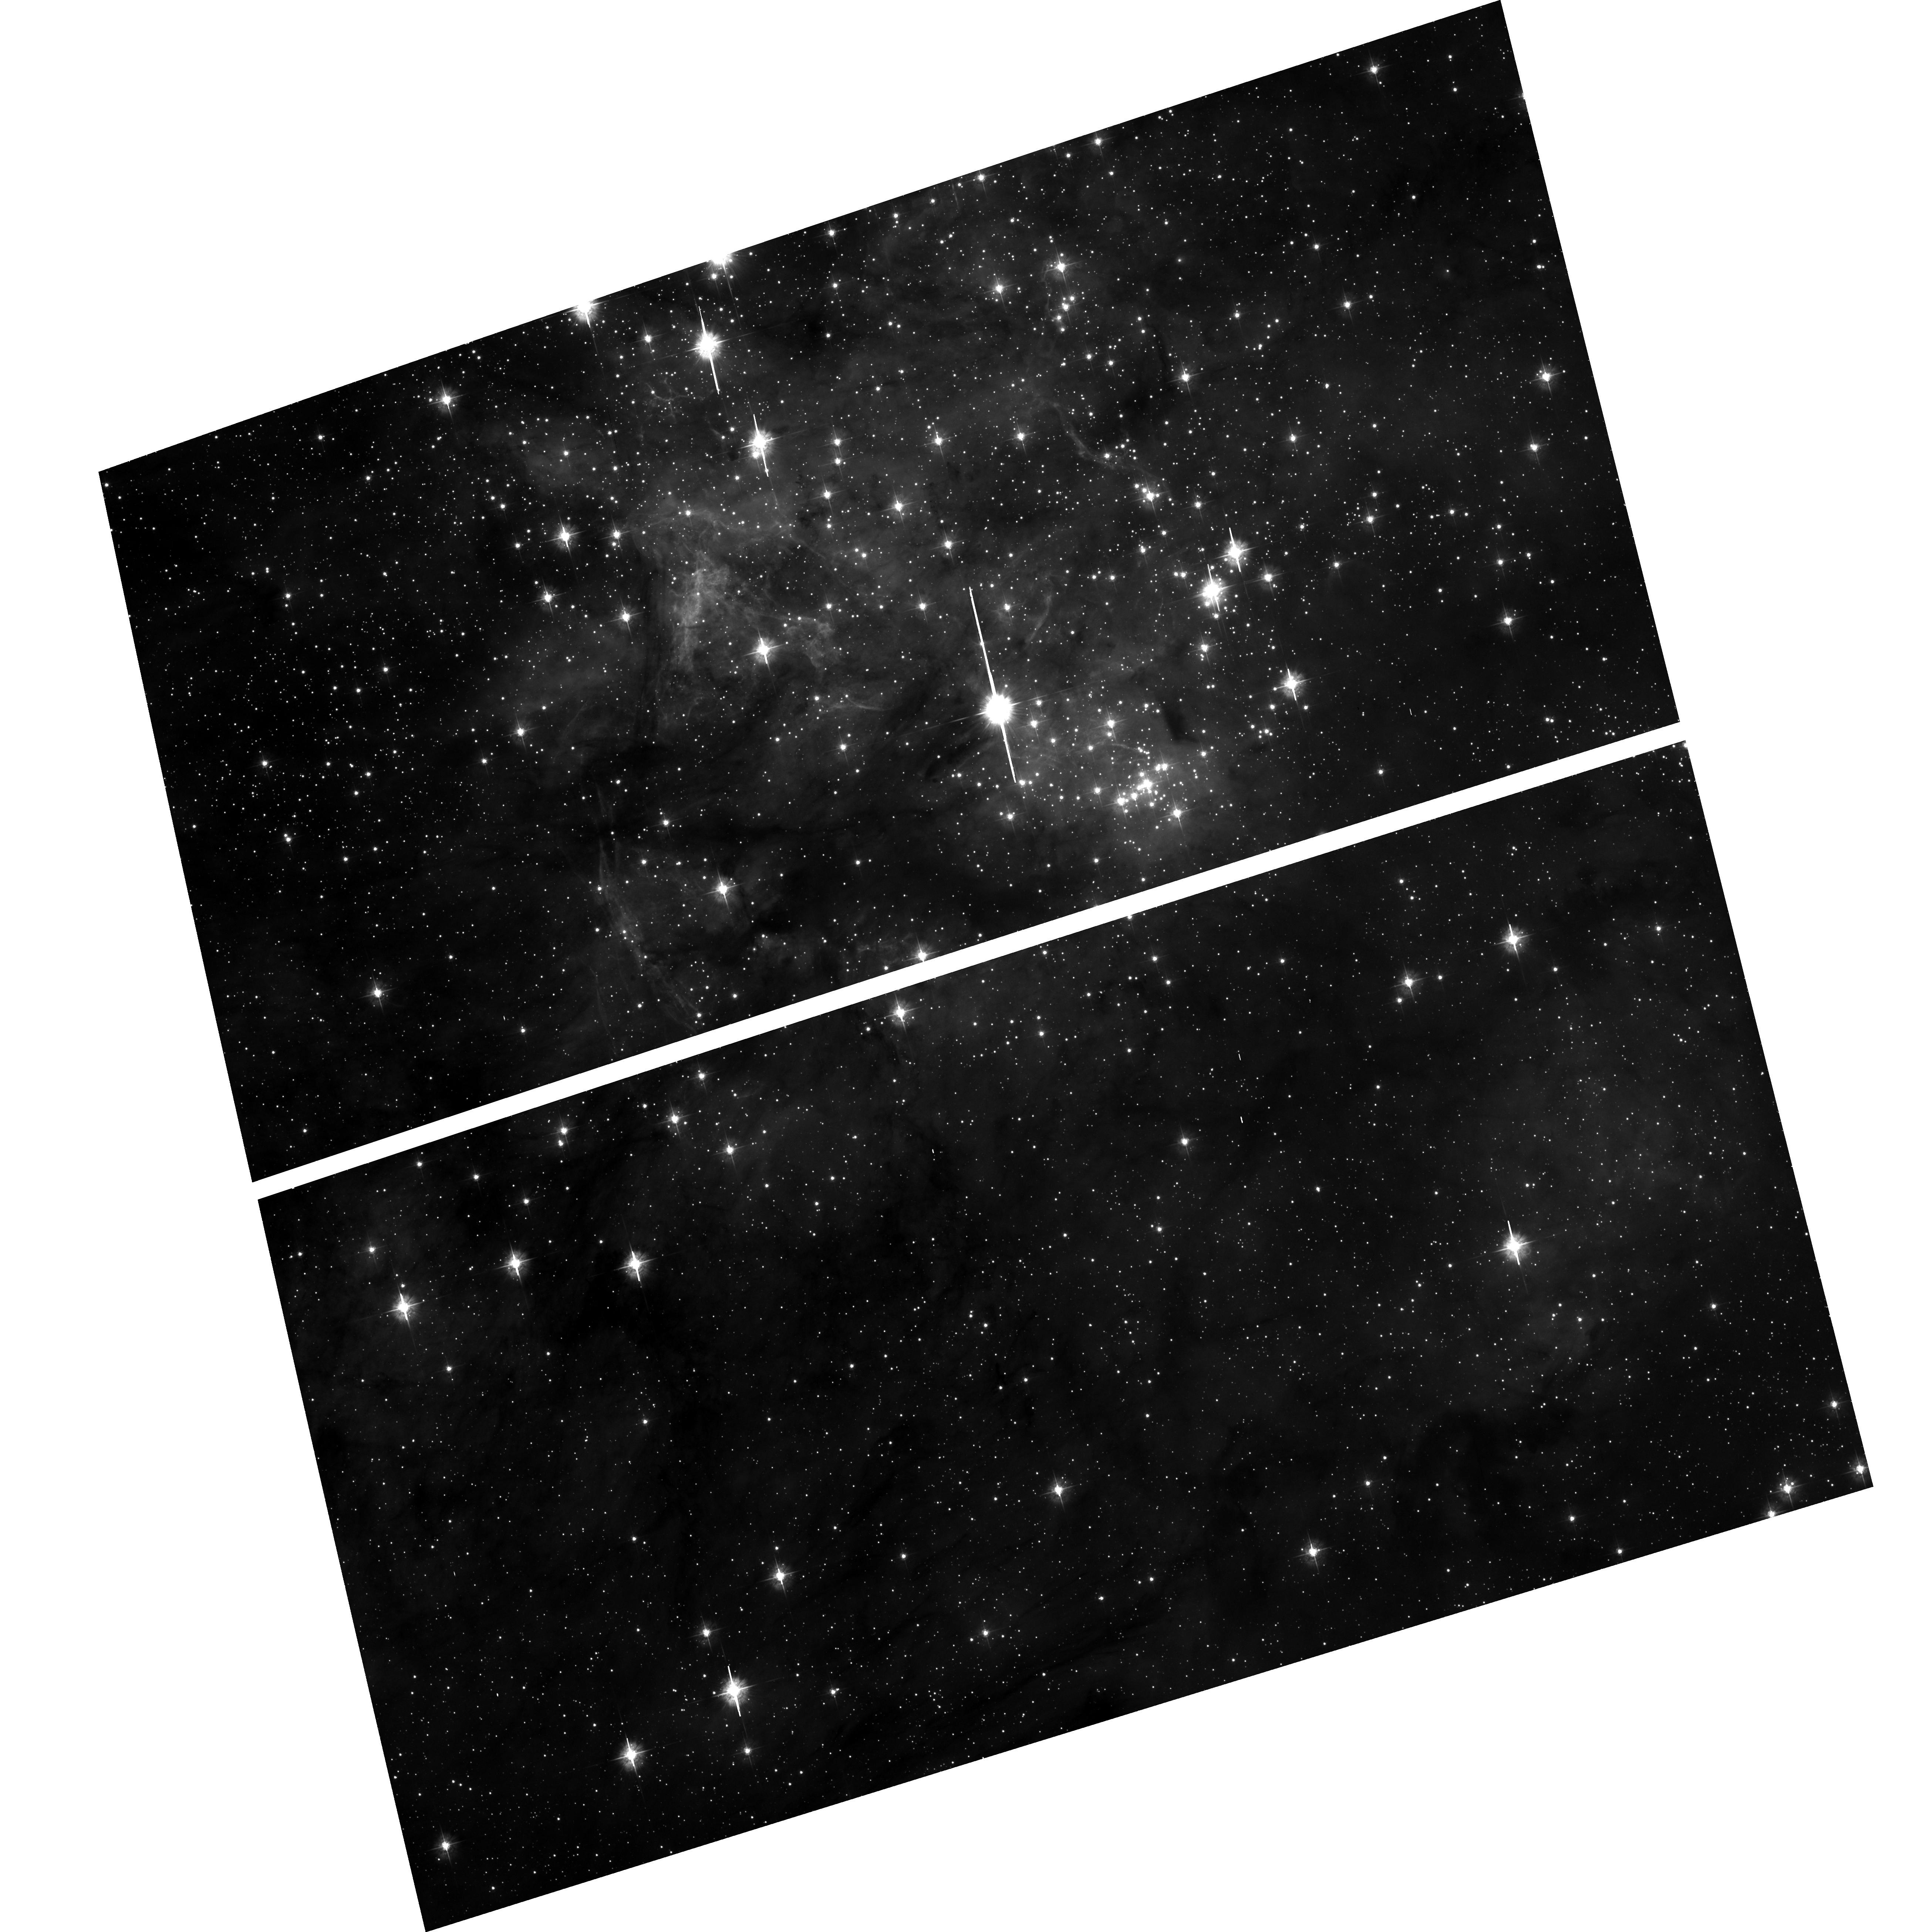
Target: STAR-0537-6910
Instrument: ACS/WFC
Filter: F435W
Exposure: 53 min
Observation ID: hst_9471_01_acs_wfc_f435w_j8fg01

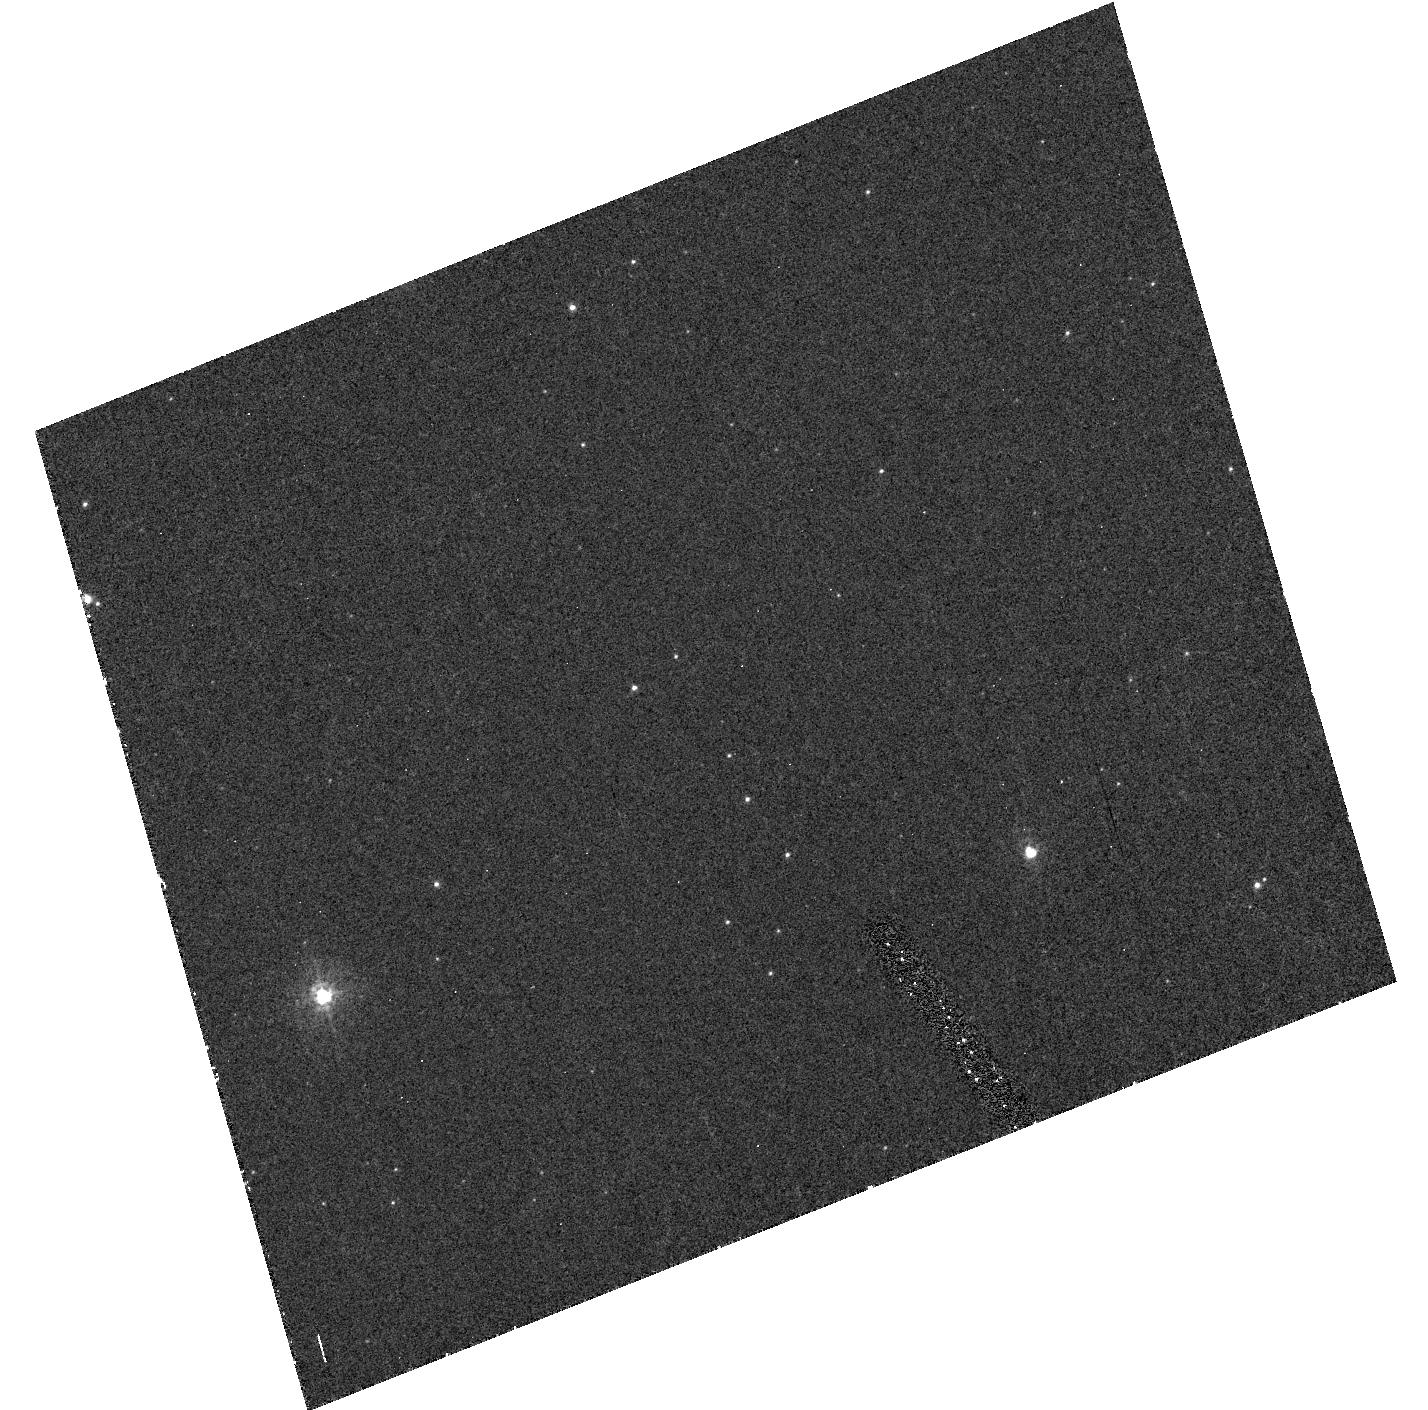
Target: field at RA 84.447°, Dec -69.172°
Instrument: ACS/HRC
Filter: F250W
Exposure: 40 min
Observation ID: hst_9471_01_acs_hrc_f250w_j8fg01

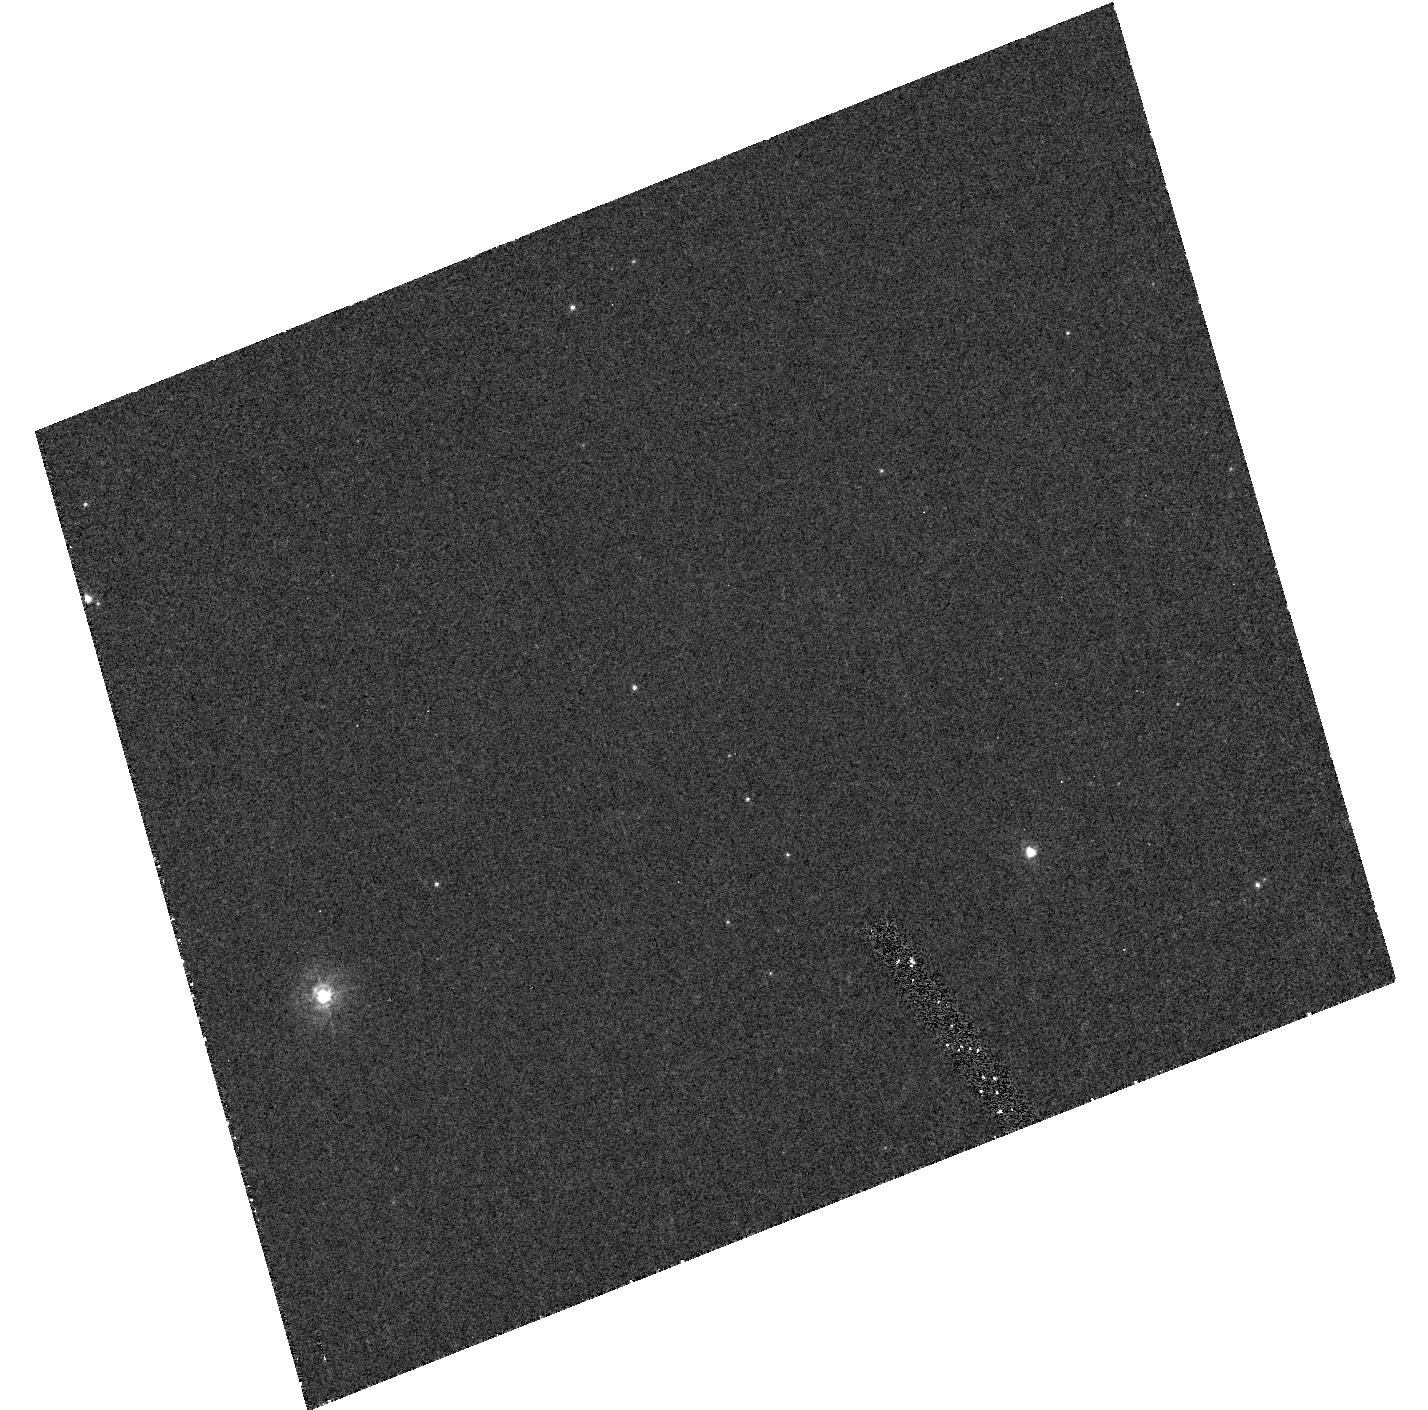
Target: field at RA 84.447°, Dec -69.172°
Instrument: ACS/HRC
Filter: F220W
Exposure: 46 min
Observation ID: hst_9471_01_acs_hrc_f220w_j8fg01

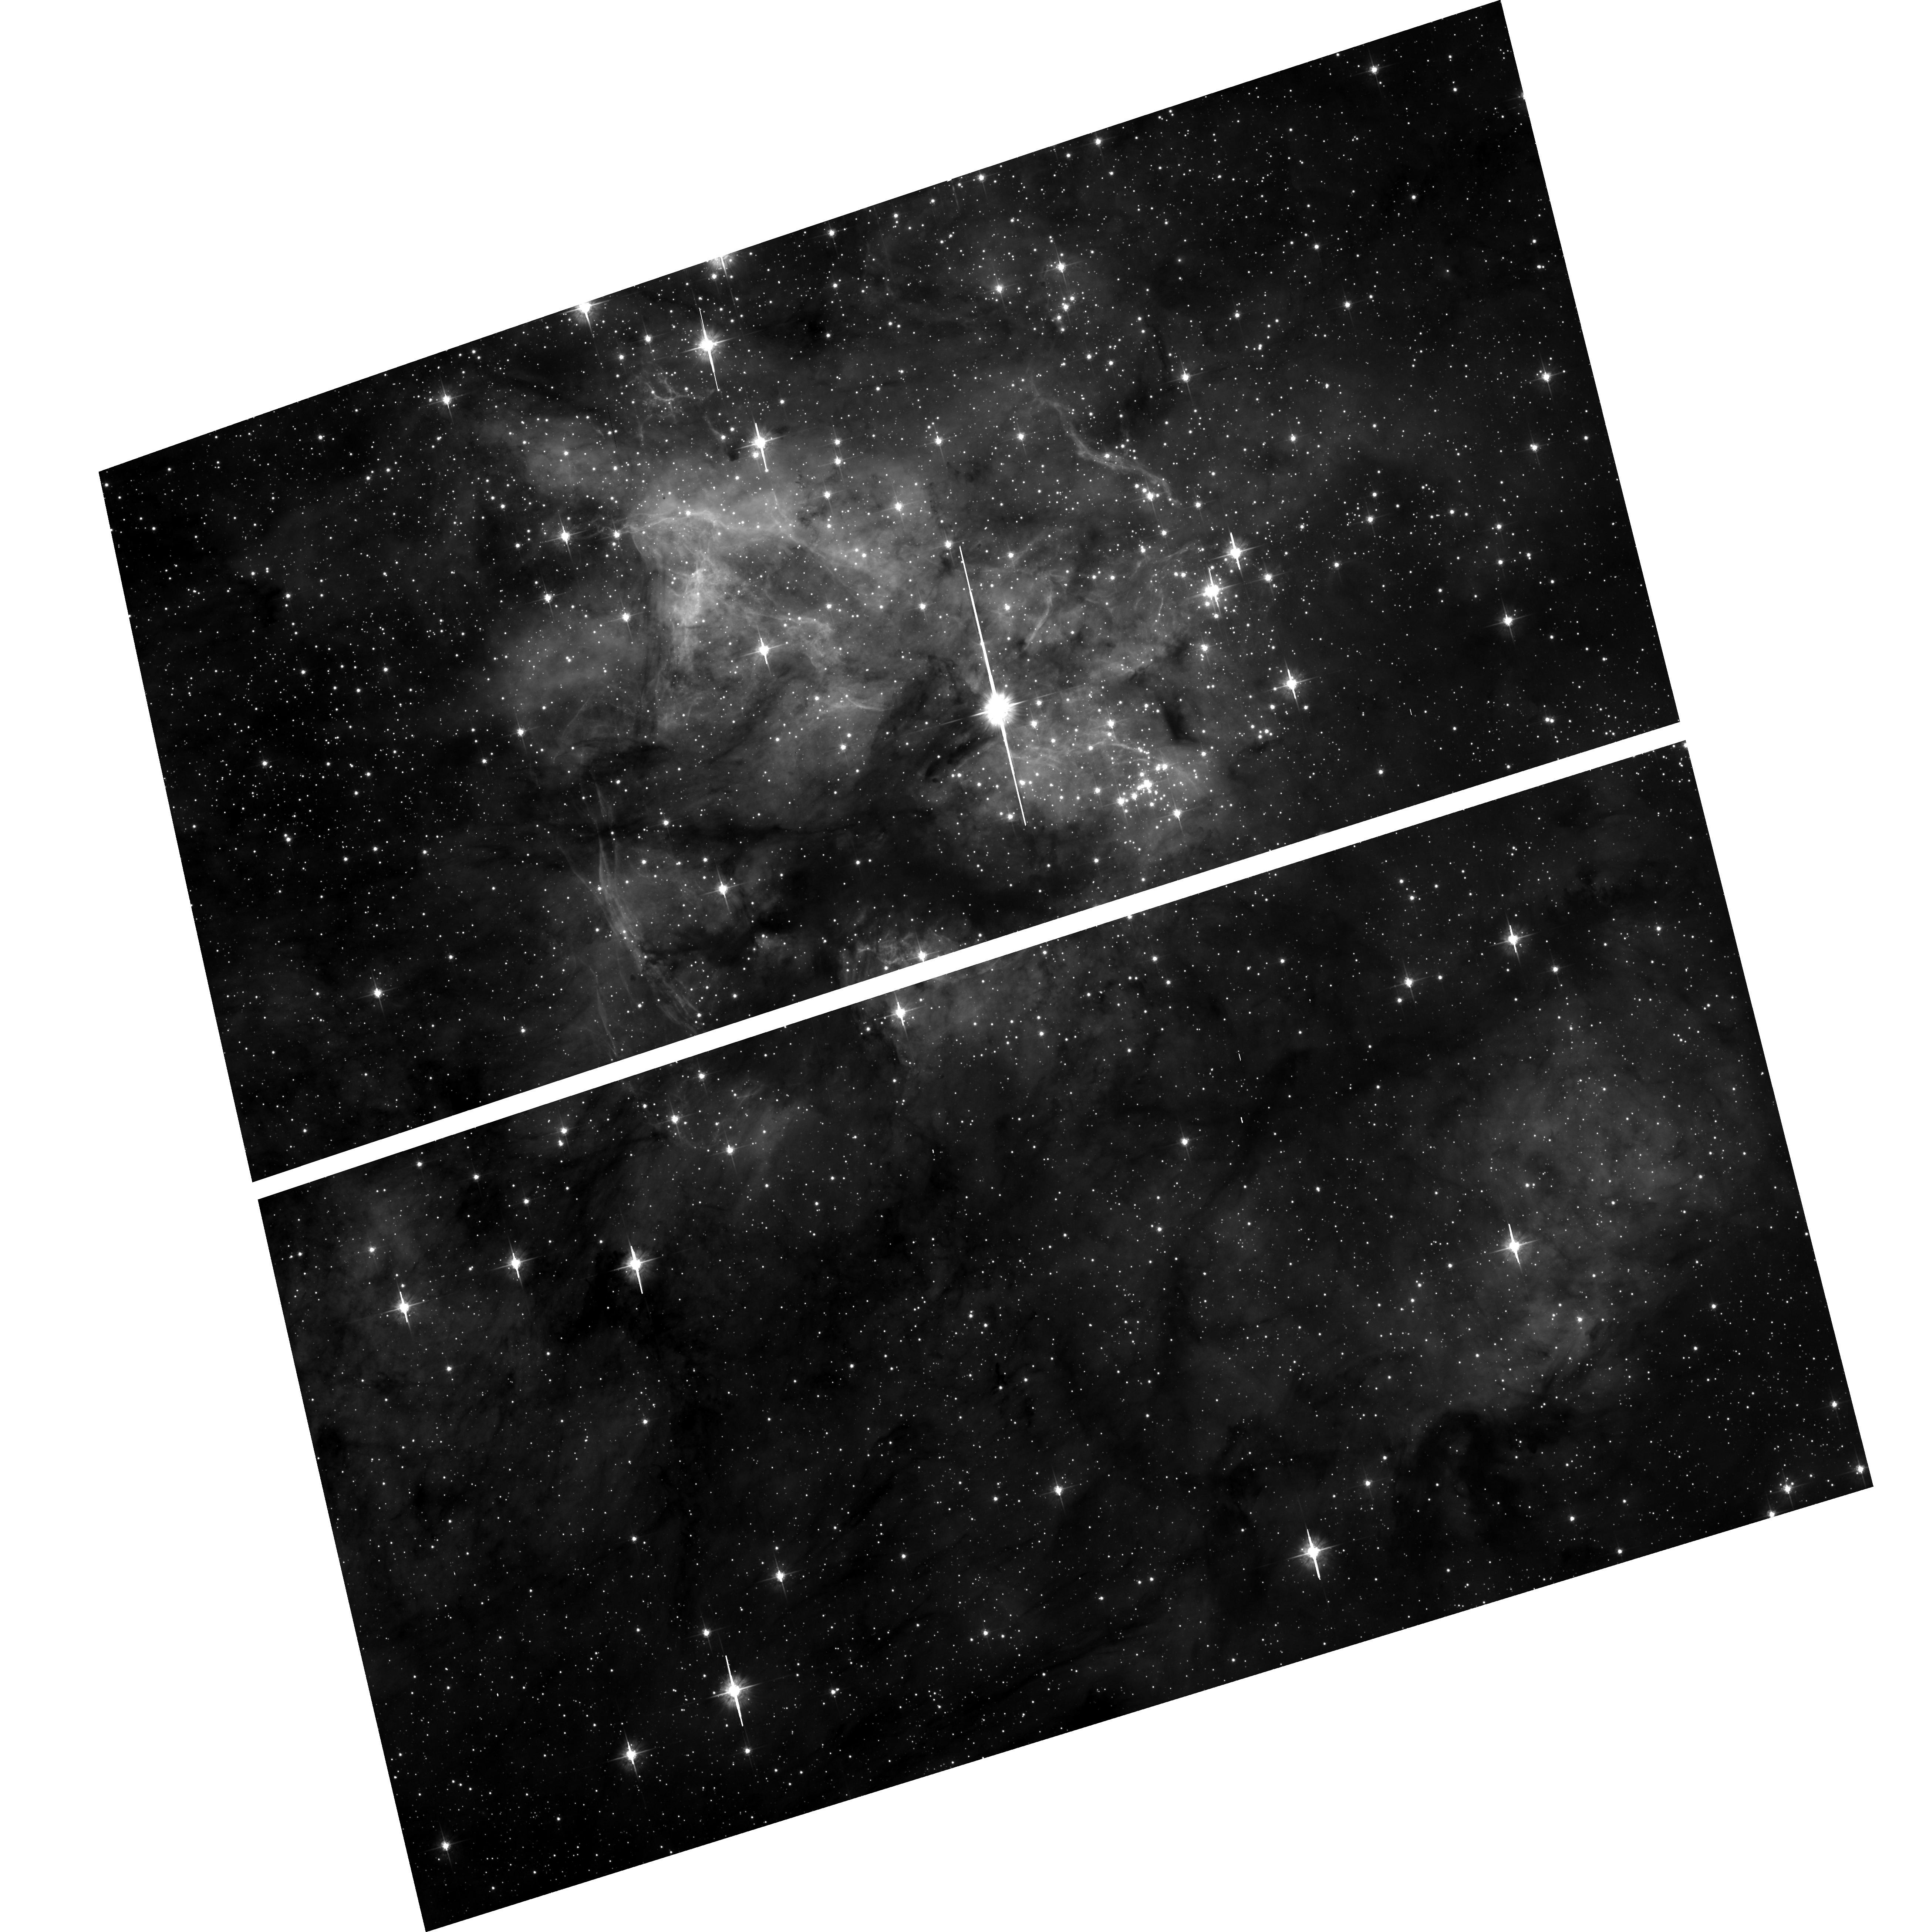
Target: STAR-0537-6910
Instrument: ACS/WFC
Filter: F555W
Exposure: 47 min
Observation ID: hst_9471_01_acs_wfc_f555w_j8fg01

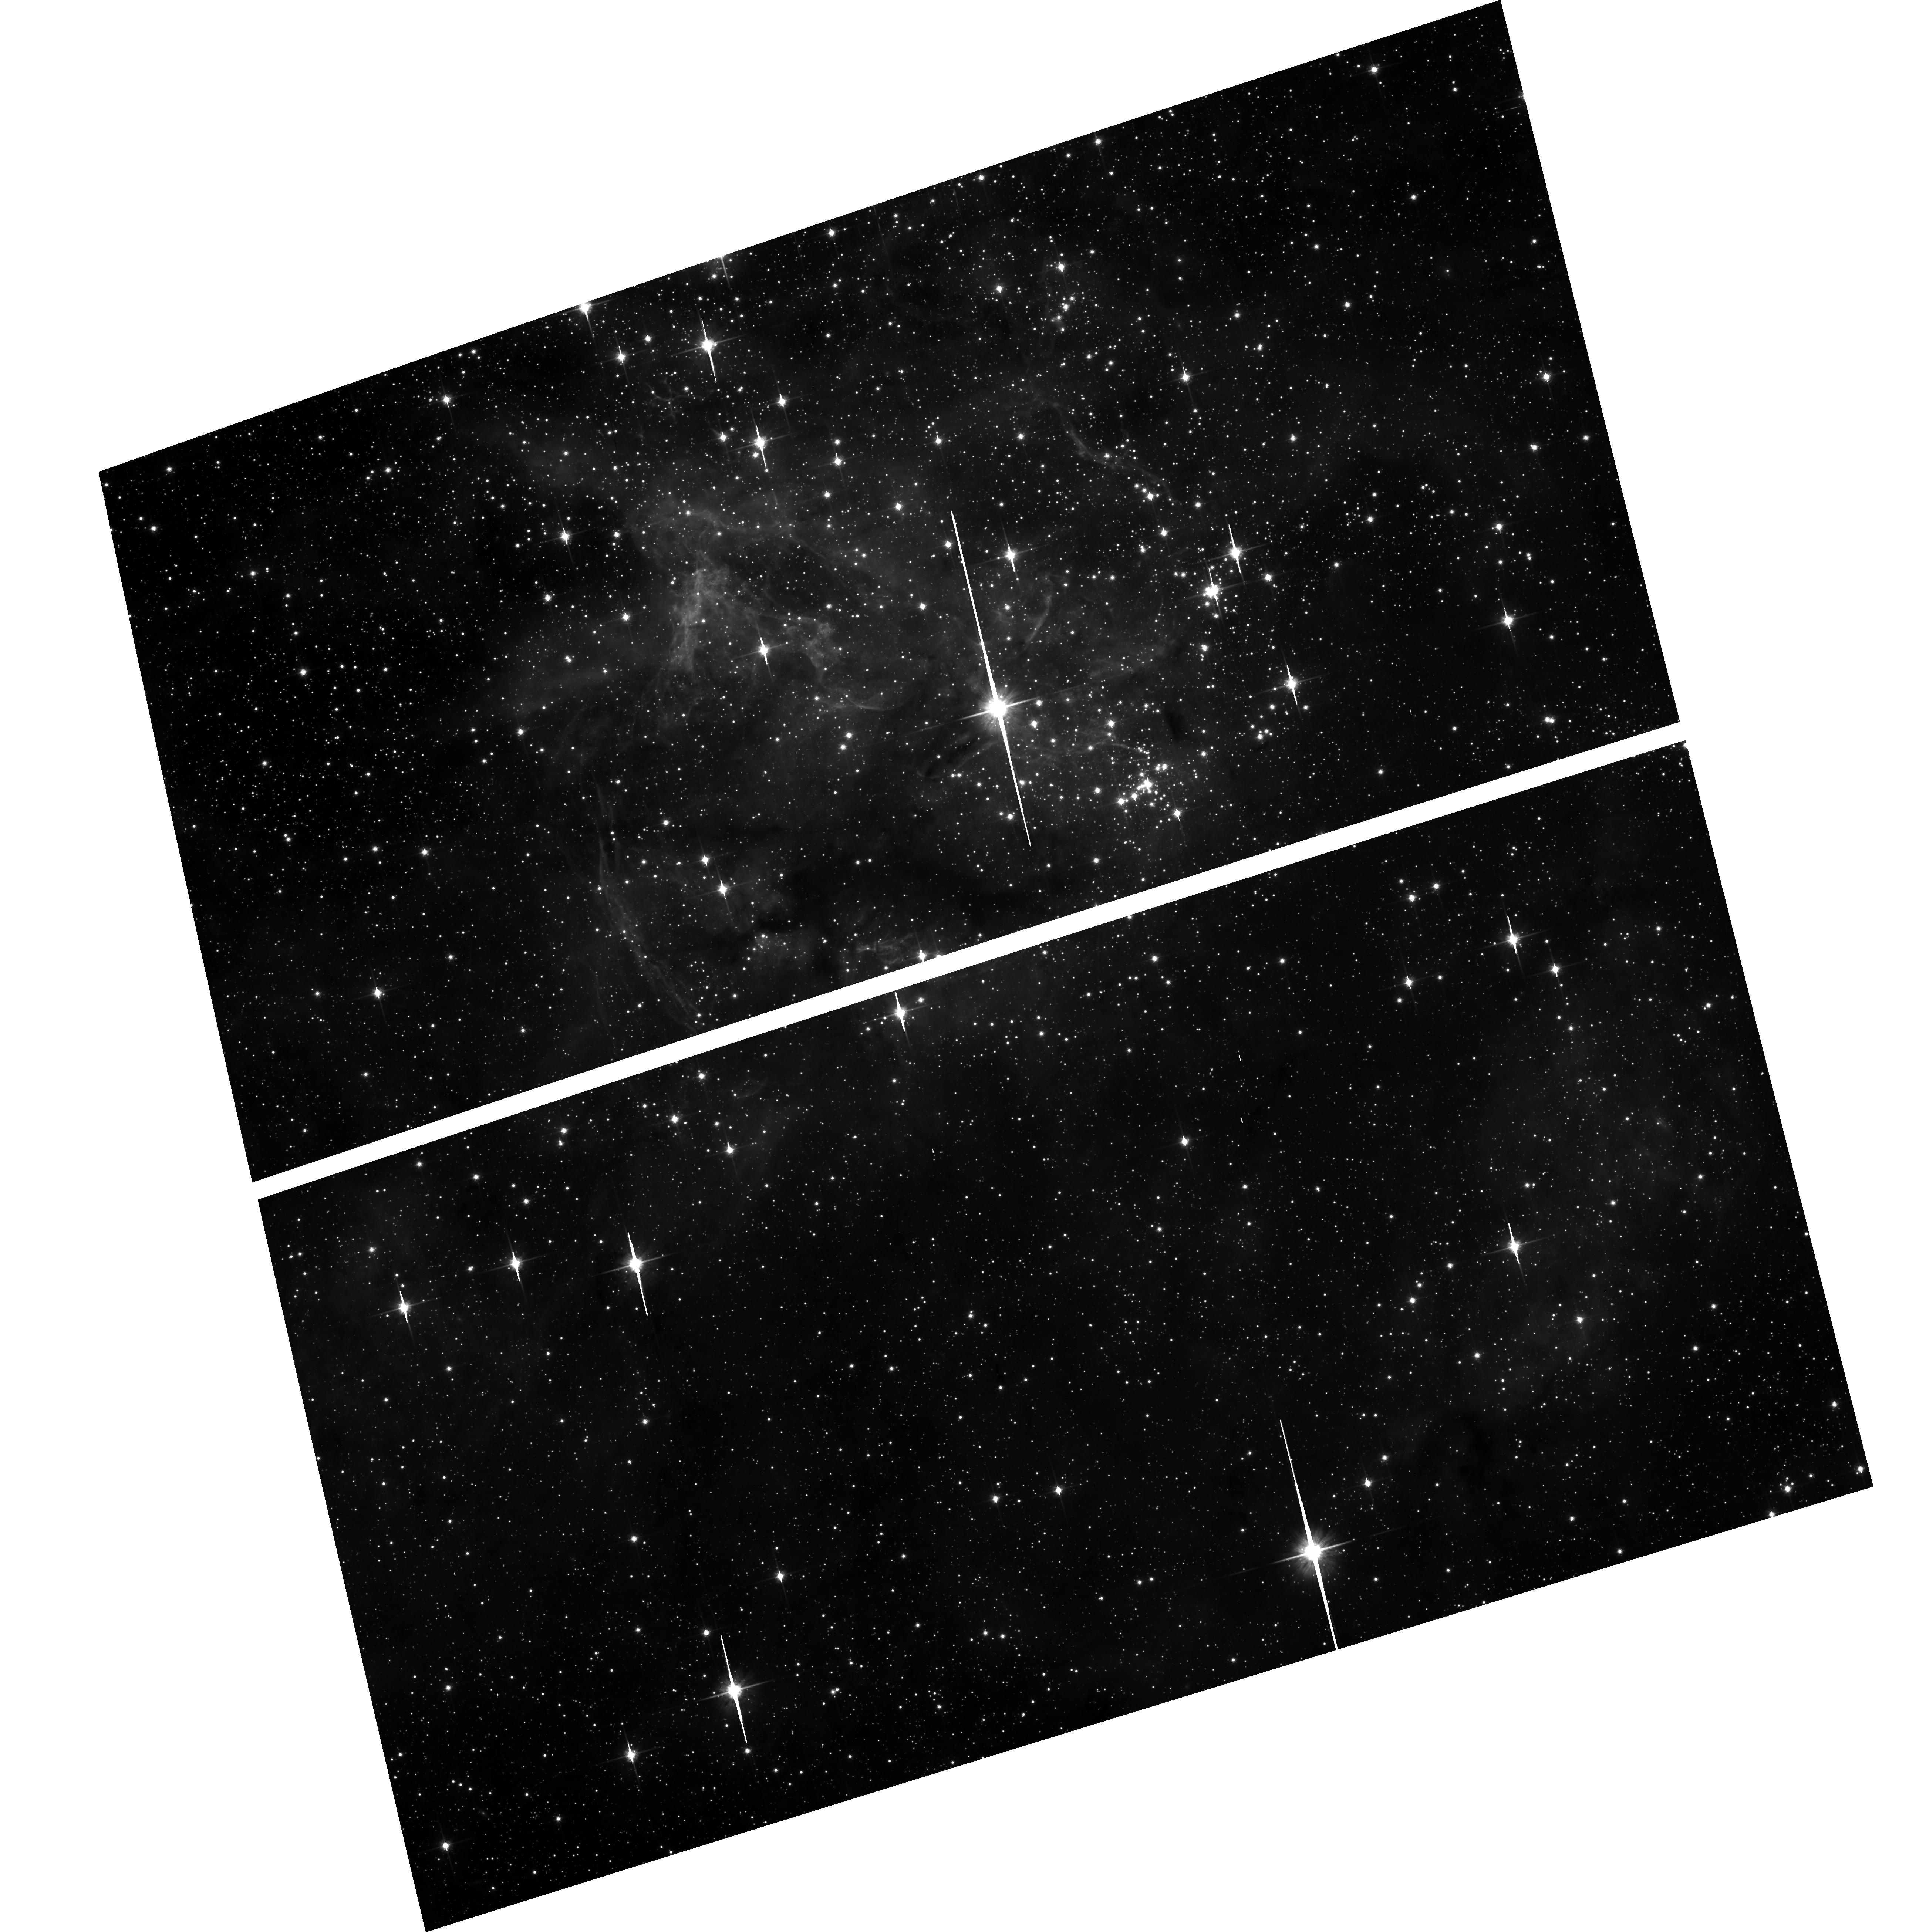
Target: STAR-0537-6910
Instrument: ACS/WFC
Filter: F814W
Exposure: 47 min
Observation ID: hst_9471_01_acs_wfc_f814w_j8fg01

The Hunt for the Optical Counterpart of the Fastest Pulsar. (PI: Mignani, Roberto)

PSR J0537-6910 is a fast, young (~ 5, 000 yrs) X-ray pulsar --still undetected in radio-- at the center of the SNR N157B in the LMC. PSR J0537-6910 is a champion pulsar -- with a period of 16 ms it is the fastest rotator among ``ordinary'' pulsars, with the sharpest X-ray pulse among young pulsars. It is the most energetic one (together with the Crab), with a rotational energy loss \dot E ~ 5 10^38 erg s^- 1, and its space velocity (>1, 000 km/s), inferred from the shape of its X-ray bow-shock nebula, is probably the highest in the pulsar family. Soon after its discovery, we performed multicolor observations with the ESO NTT to search for the optical counterpart. However, none of the several potential candidates detected within, or close to, the original ROSAT/HRI error circle (~eq 3 ") could be associated with the pulsar, which remained undetected down to V ~ 23.4. The results could not be improved by using the more accurate Chandra position (~eq 1 "). Since the crowding of the area, with a relatively bright star close to the pulsar position, makes the search for the PSR J0537-6910 optical counterpart virtually hopeless from the ground, we propose to obtain deep high-resolution multicolor imaging with ACS/WFC. The same data will allow us to study, for the first time, in the optical the compact nebula detected around the pulsar by Chandra. Since the target is in a CVZ, the whole program can be completed in two orbits.